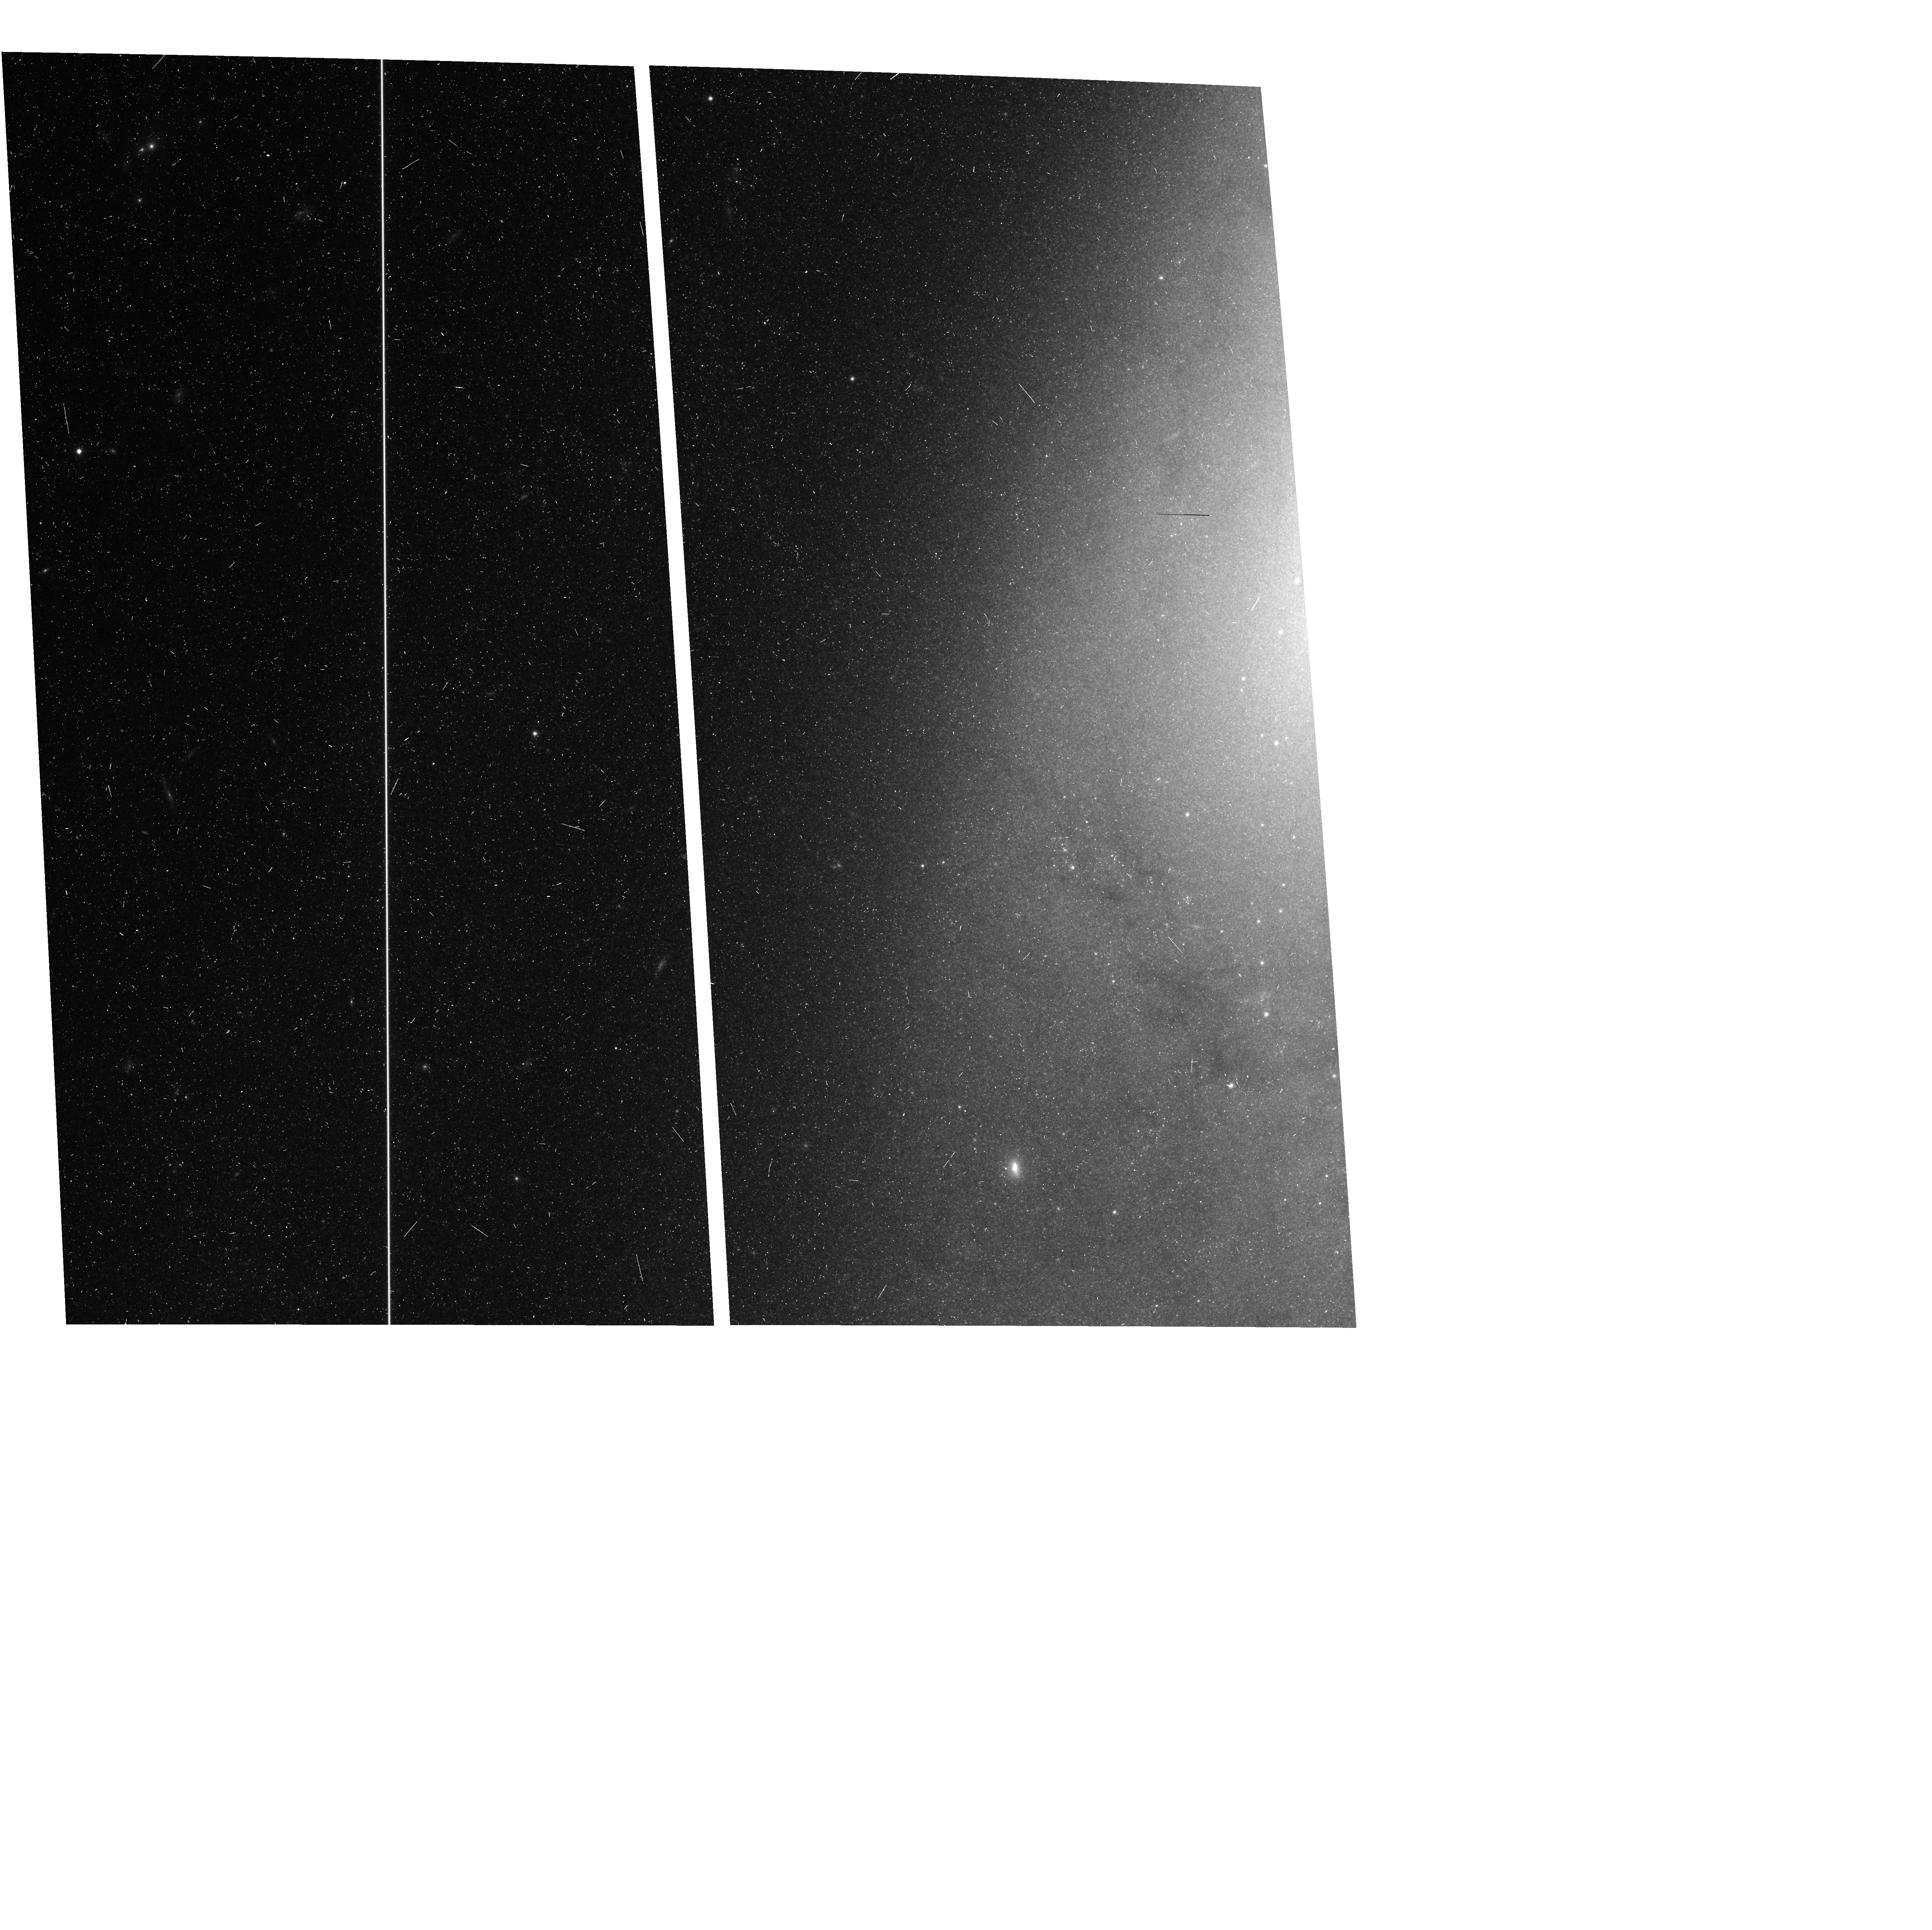
Target: N4258-CPAR
Instrument: ACS/WFC
Filter: F814W
Exposure: 11 min
Observation ID: hst_16198_10_acs_wfc_f814w_jebi10

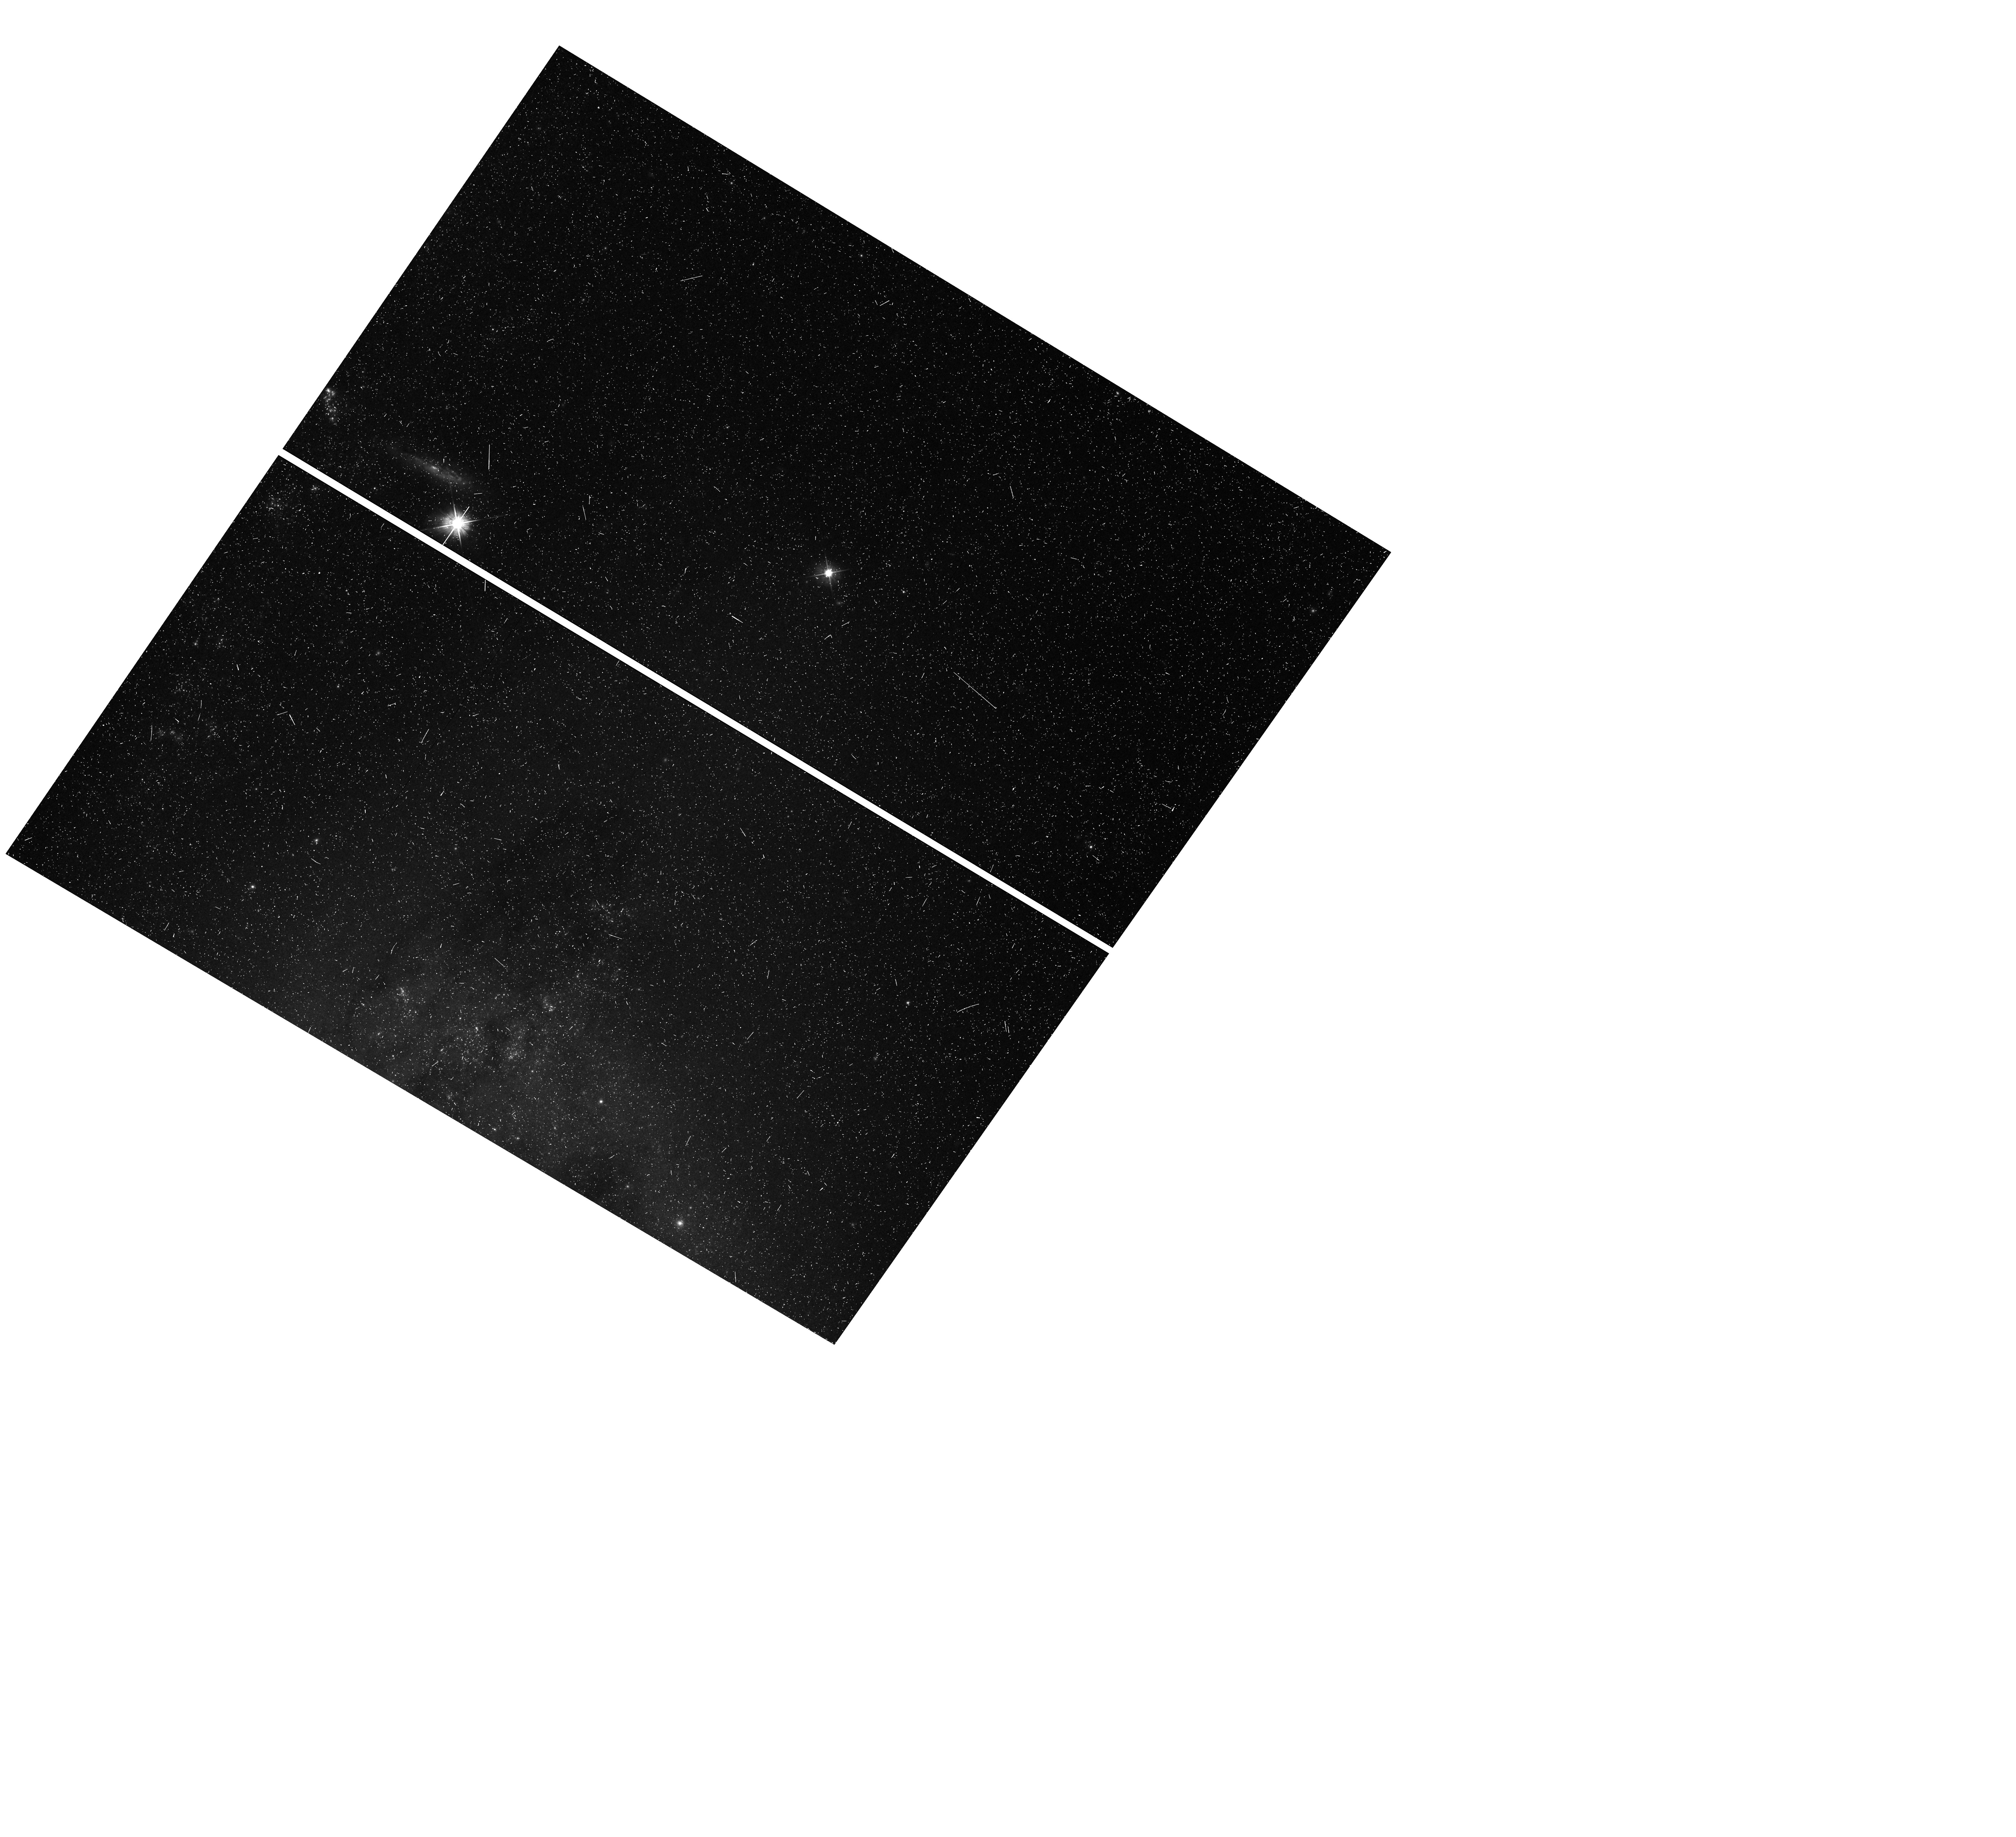
Target: N4258
Instrument: WFC3/UVIS
Filter: F555W
Exposure: 13 min
Observation ID: hst_16198_06_wfc3_uvis_f555w_iebi06

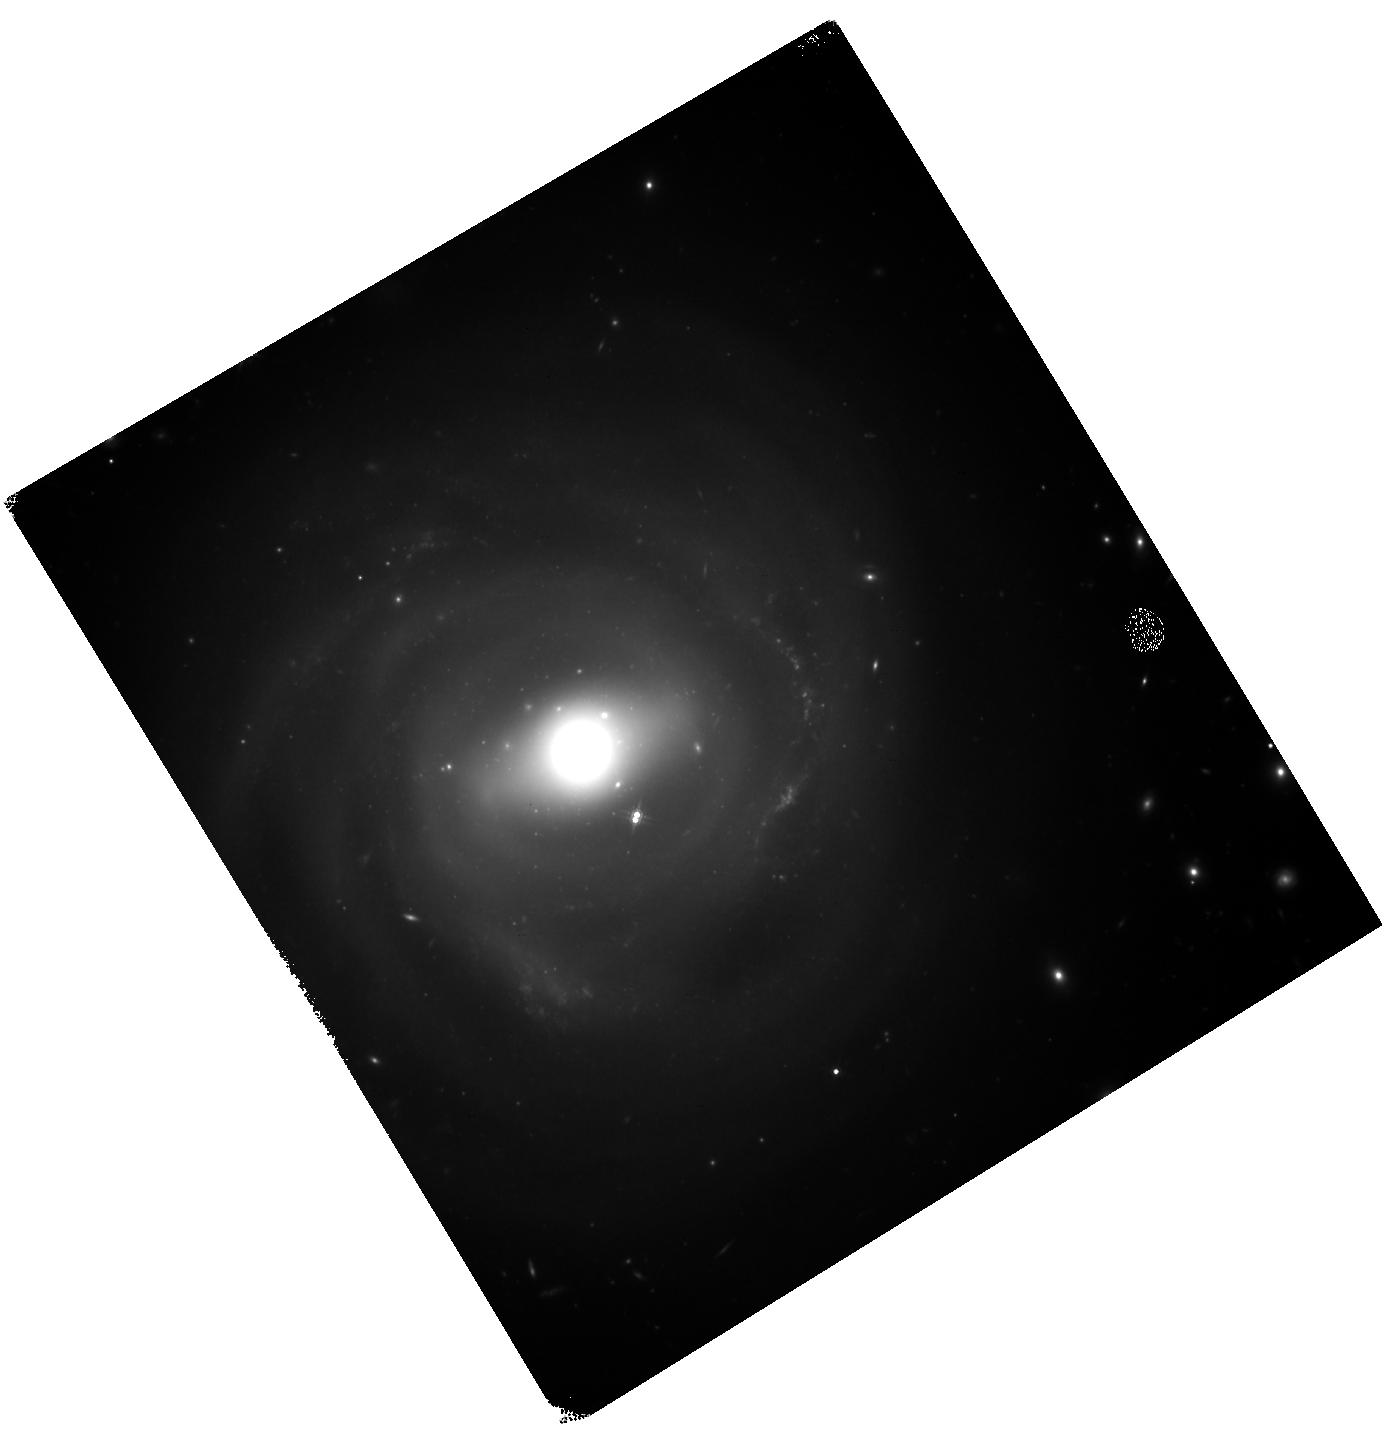
Target: N4921-2
Instrument: WFC3/IR
Filter: F160W
Exposure: 43 min
Observation ID: hst_16198_26_wfc3_ir_f160w_iebi26

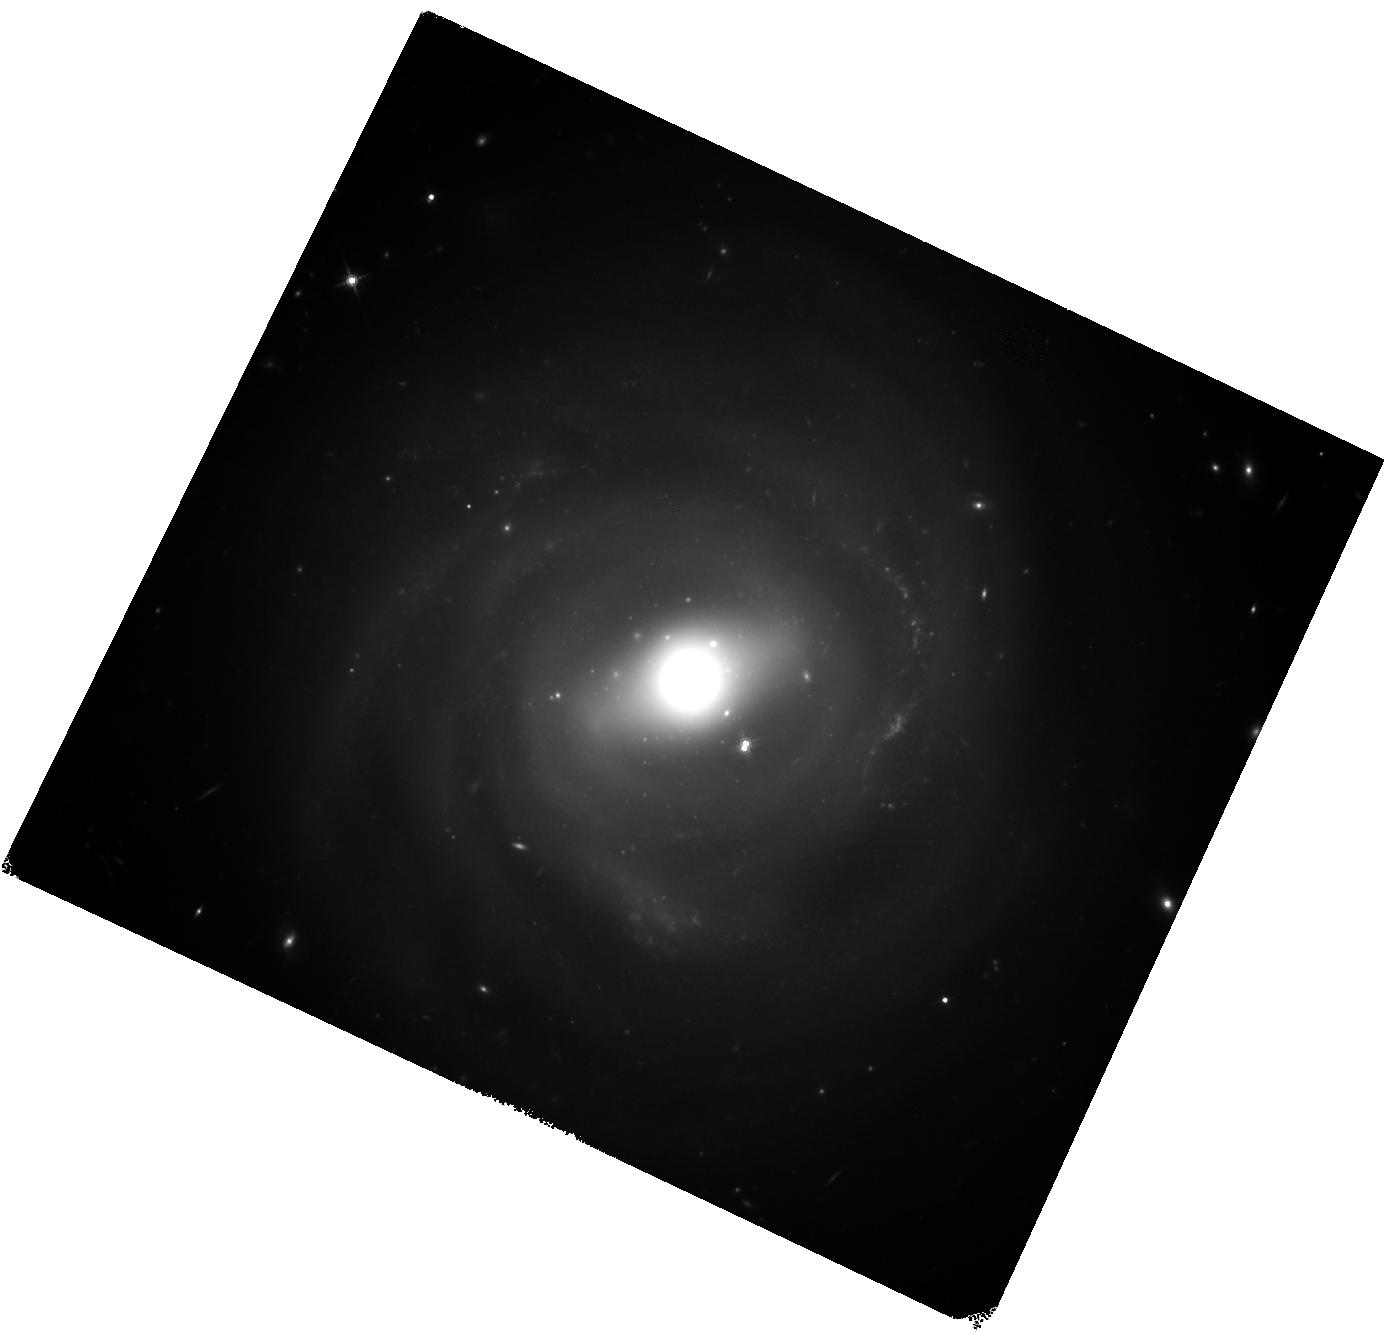
Target: N4921-1
Instrument: WFC3/IR
Filter: F160W
Exposure: 43 min
Observation ID: hst_16198_17_wfc3_ir_f160w_iebi17

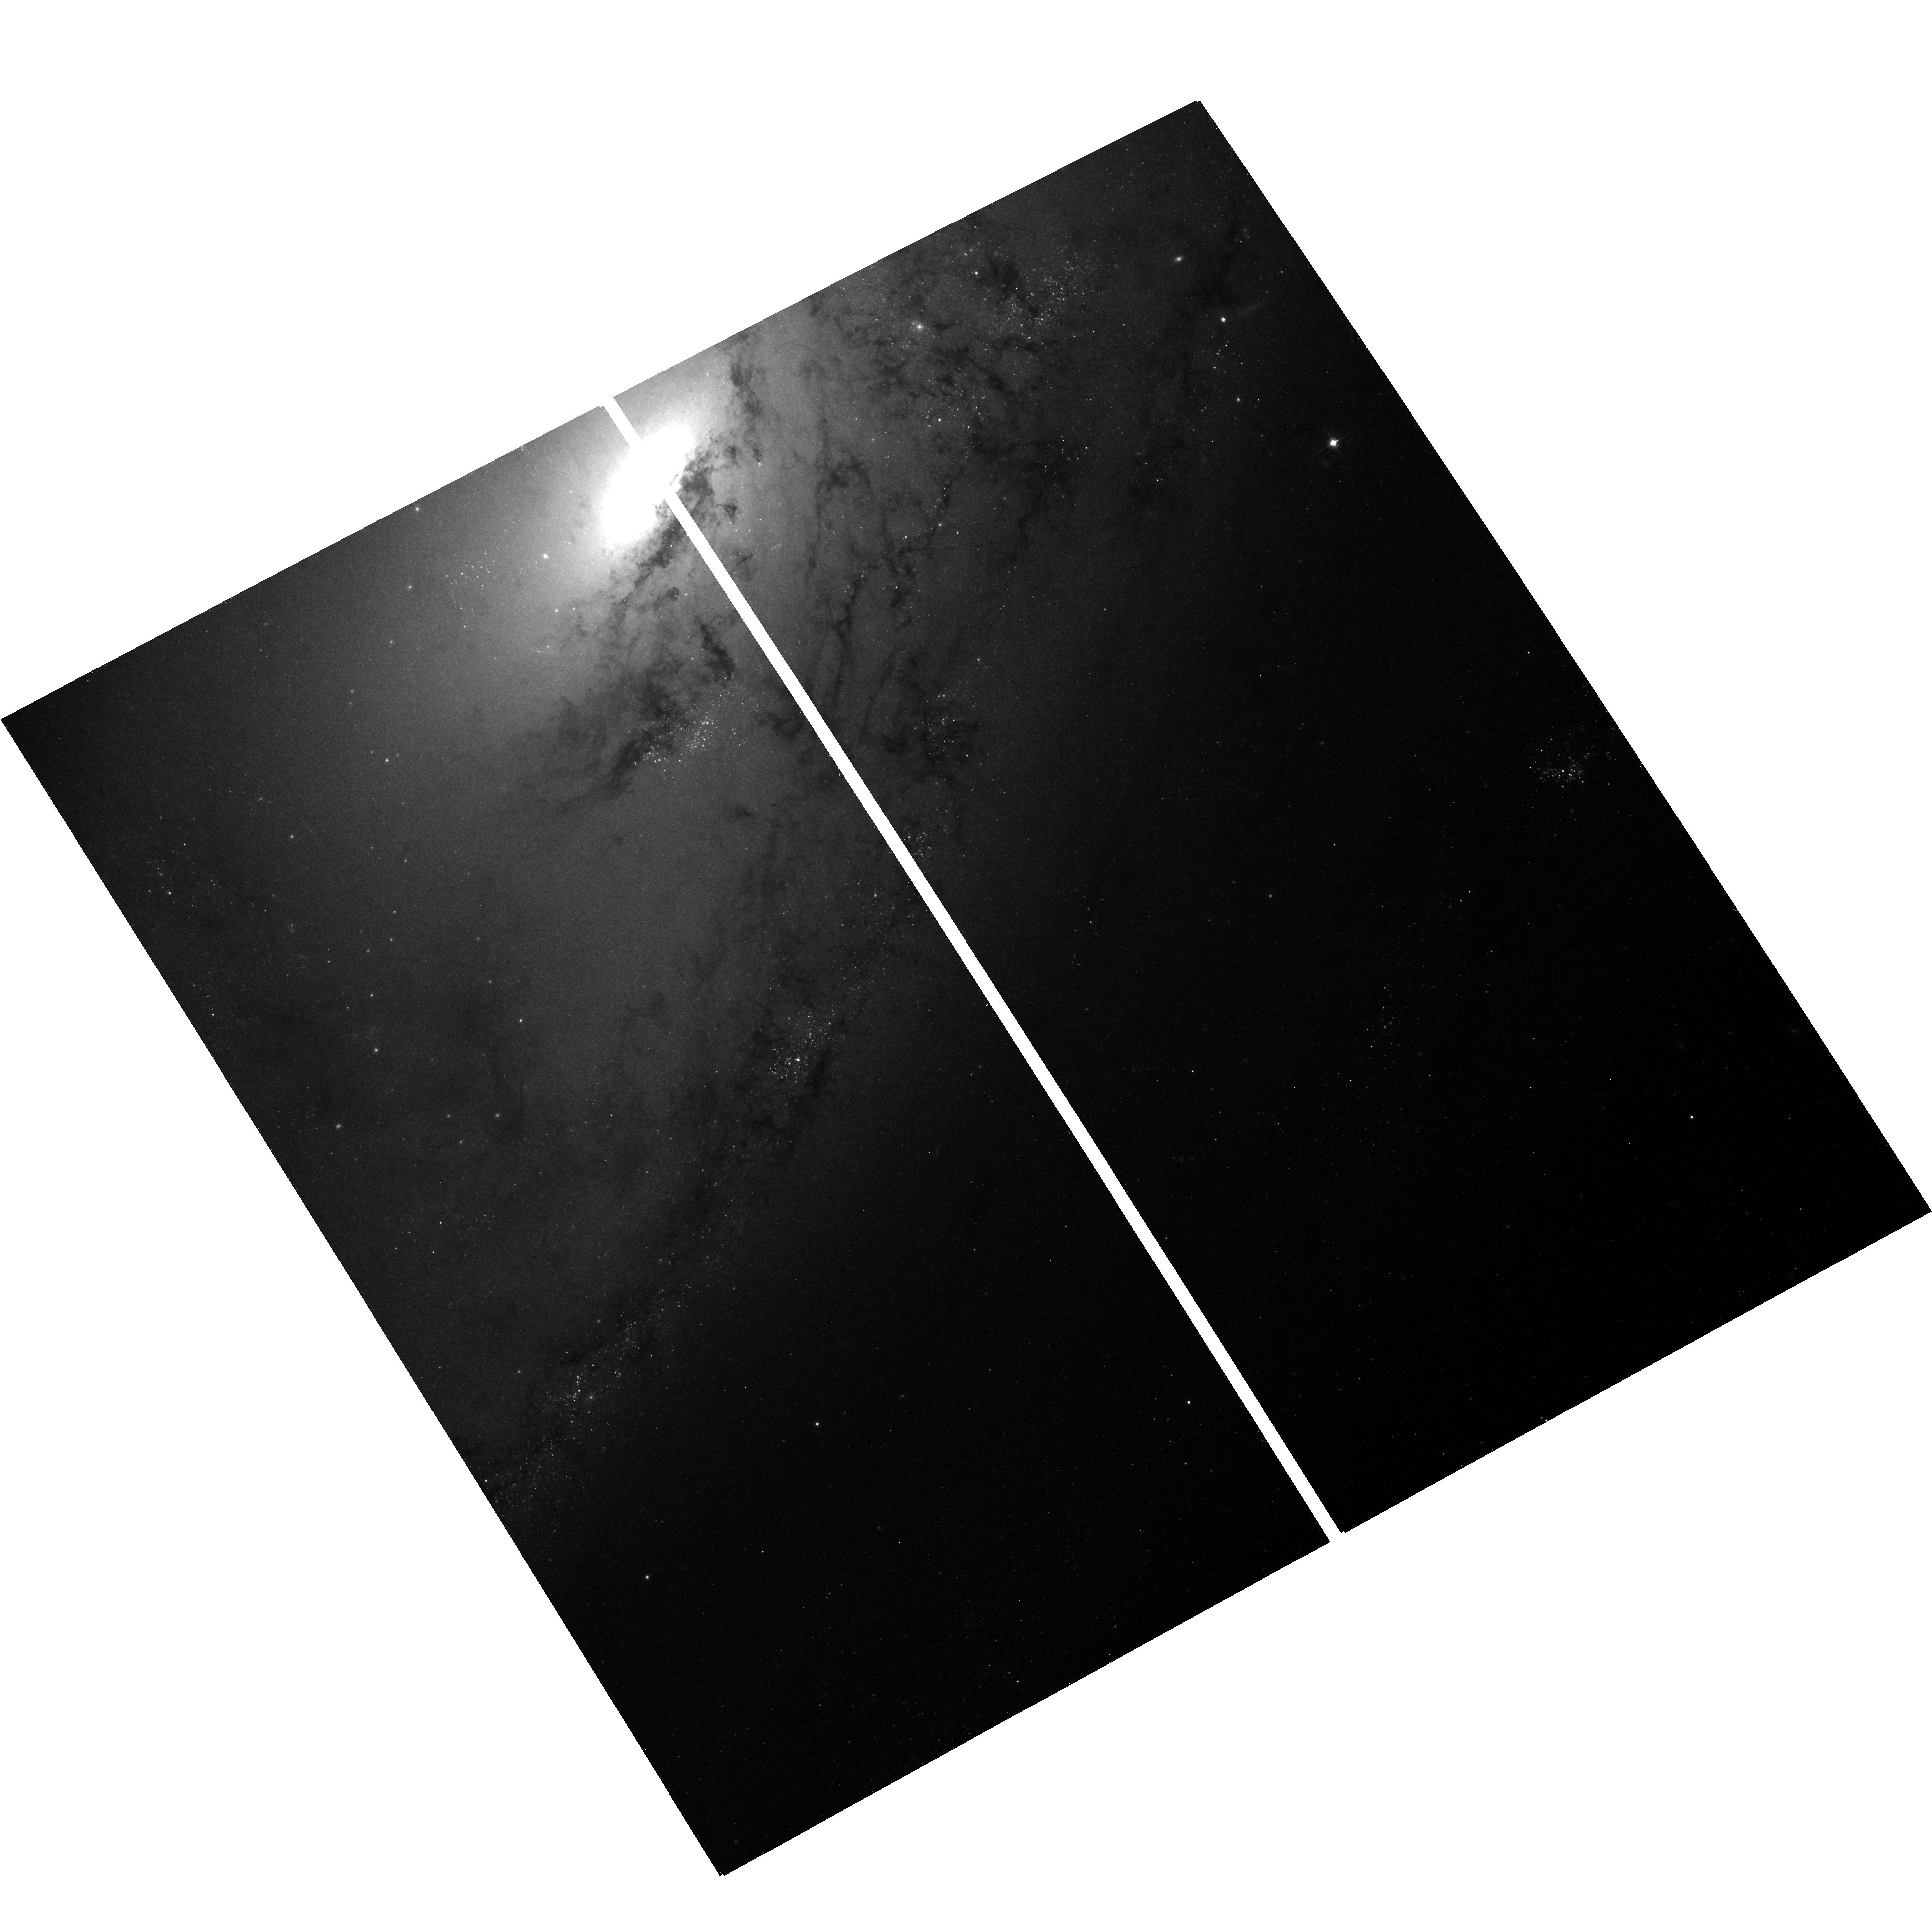
Target: N4258-IR1-CPAR
Instrument: ACS/WFC
Filter: F814W
Exposure: 17 min
Observation ID: hst_16198_13_acs_wfc_f814w_jebi13

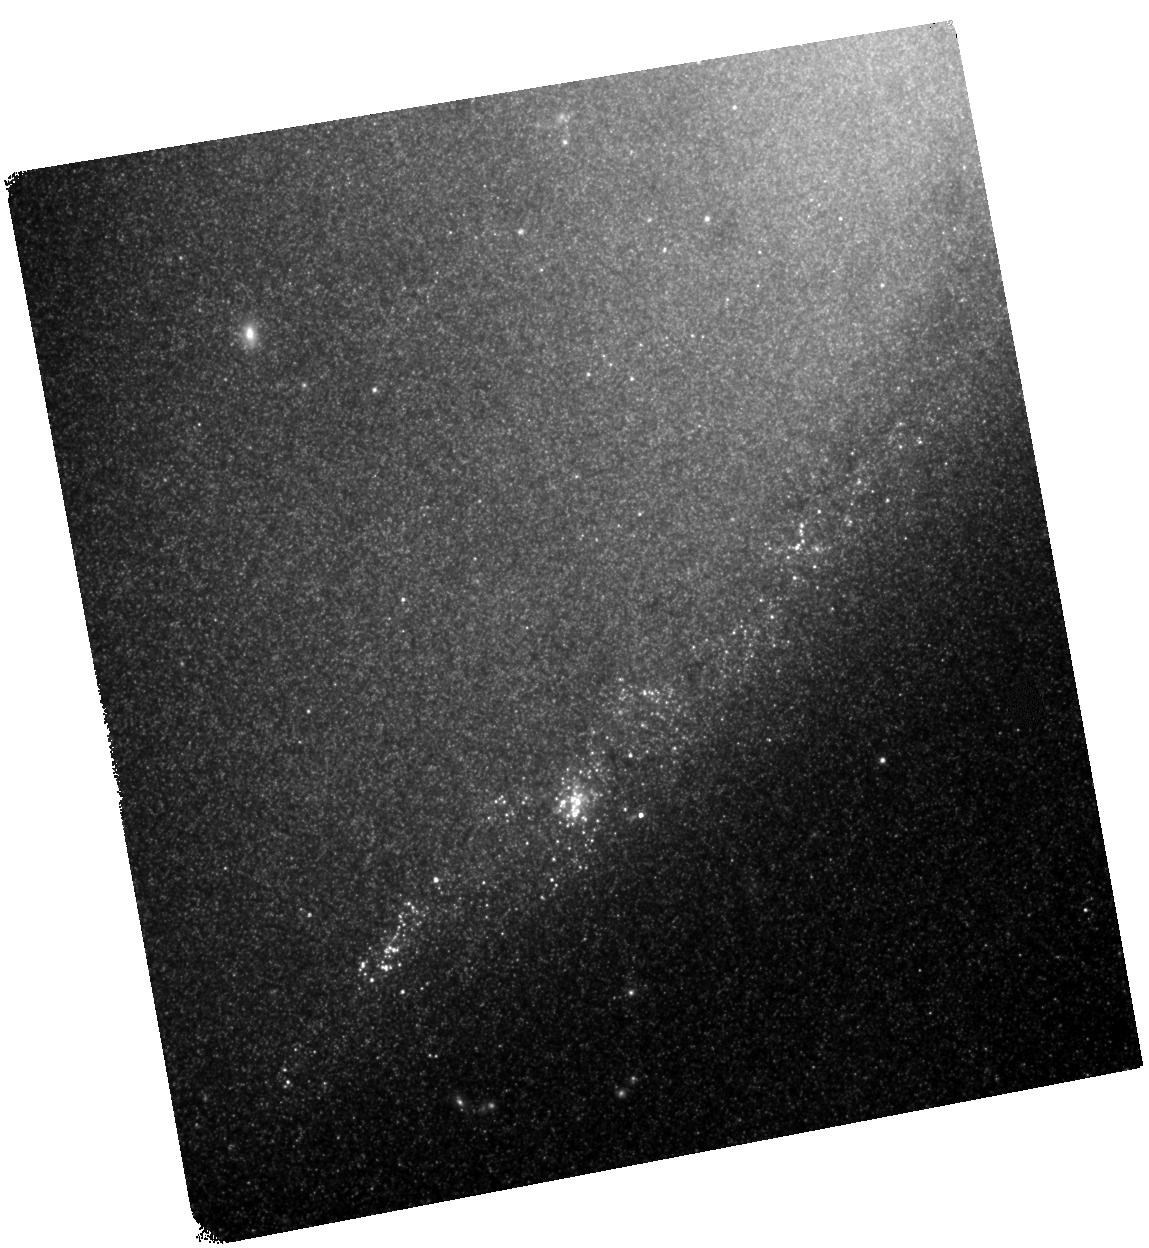
Target: N4258-IR3
Instrument: WFC3/IR
Filter: F160W
Exposure: 45 min
Observation ID: hst_16198_15_wfc3_ir_f160w_iebi15

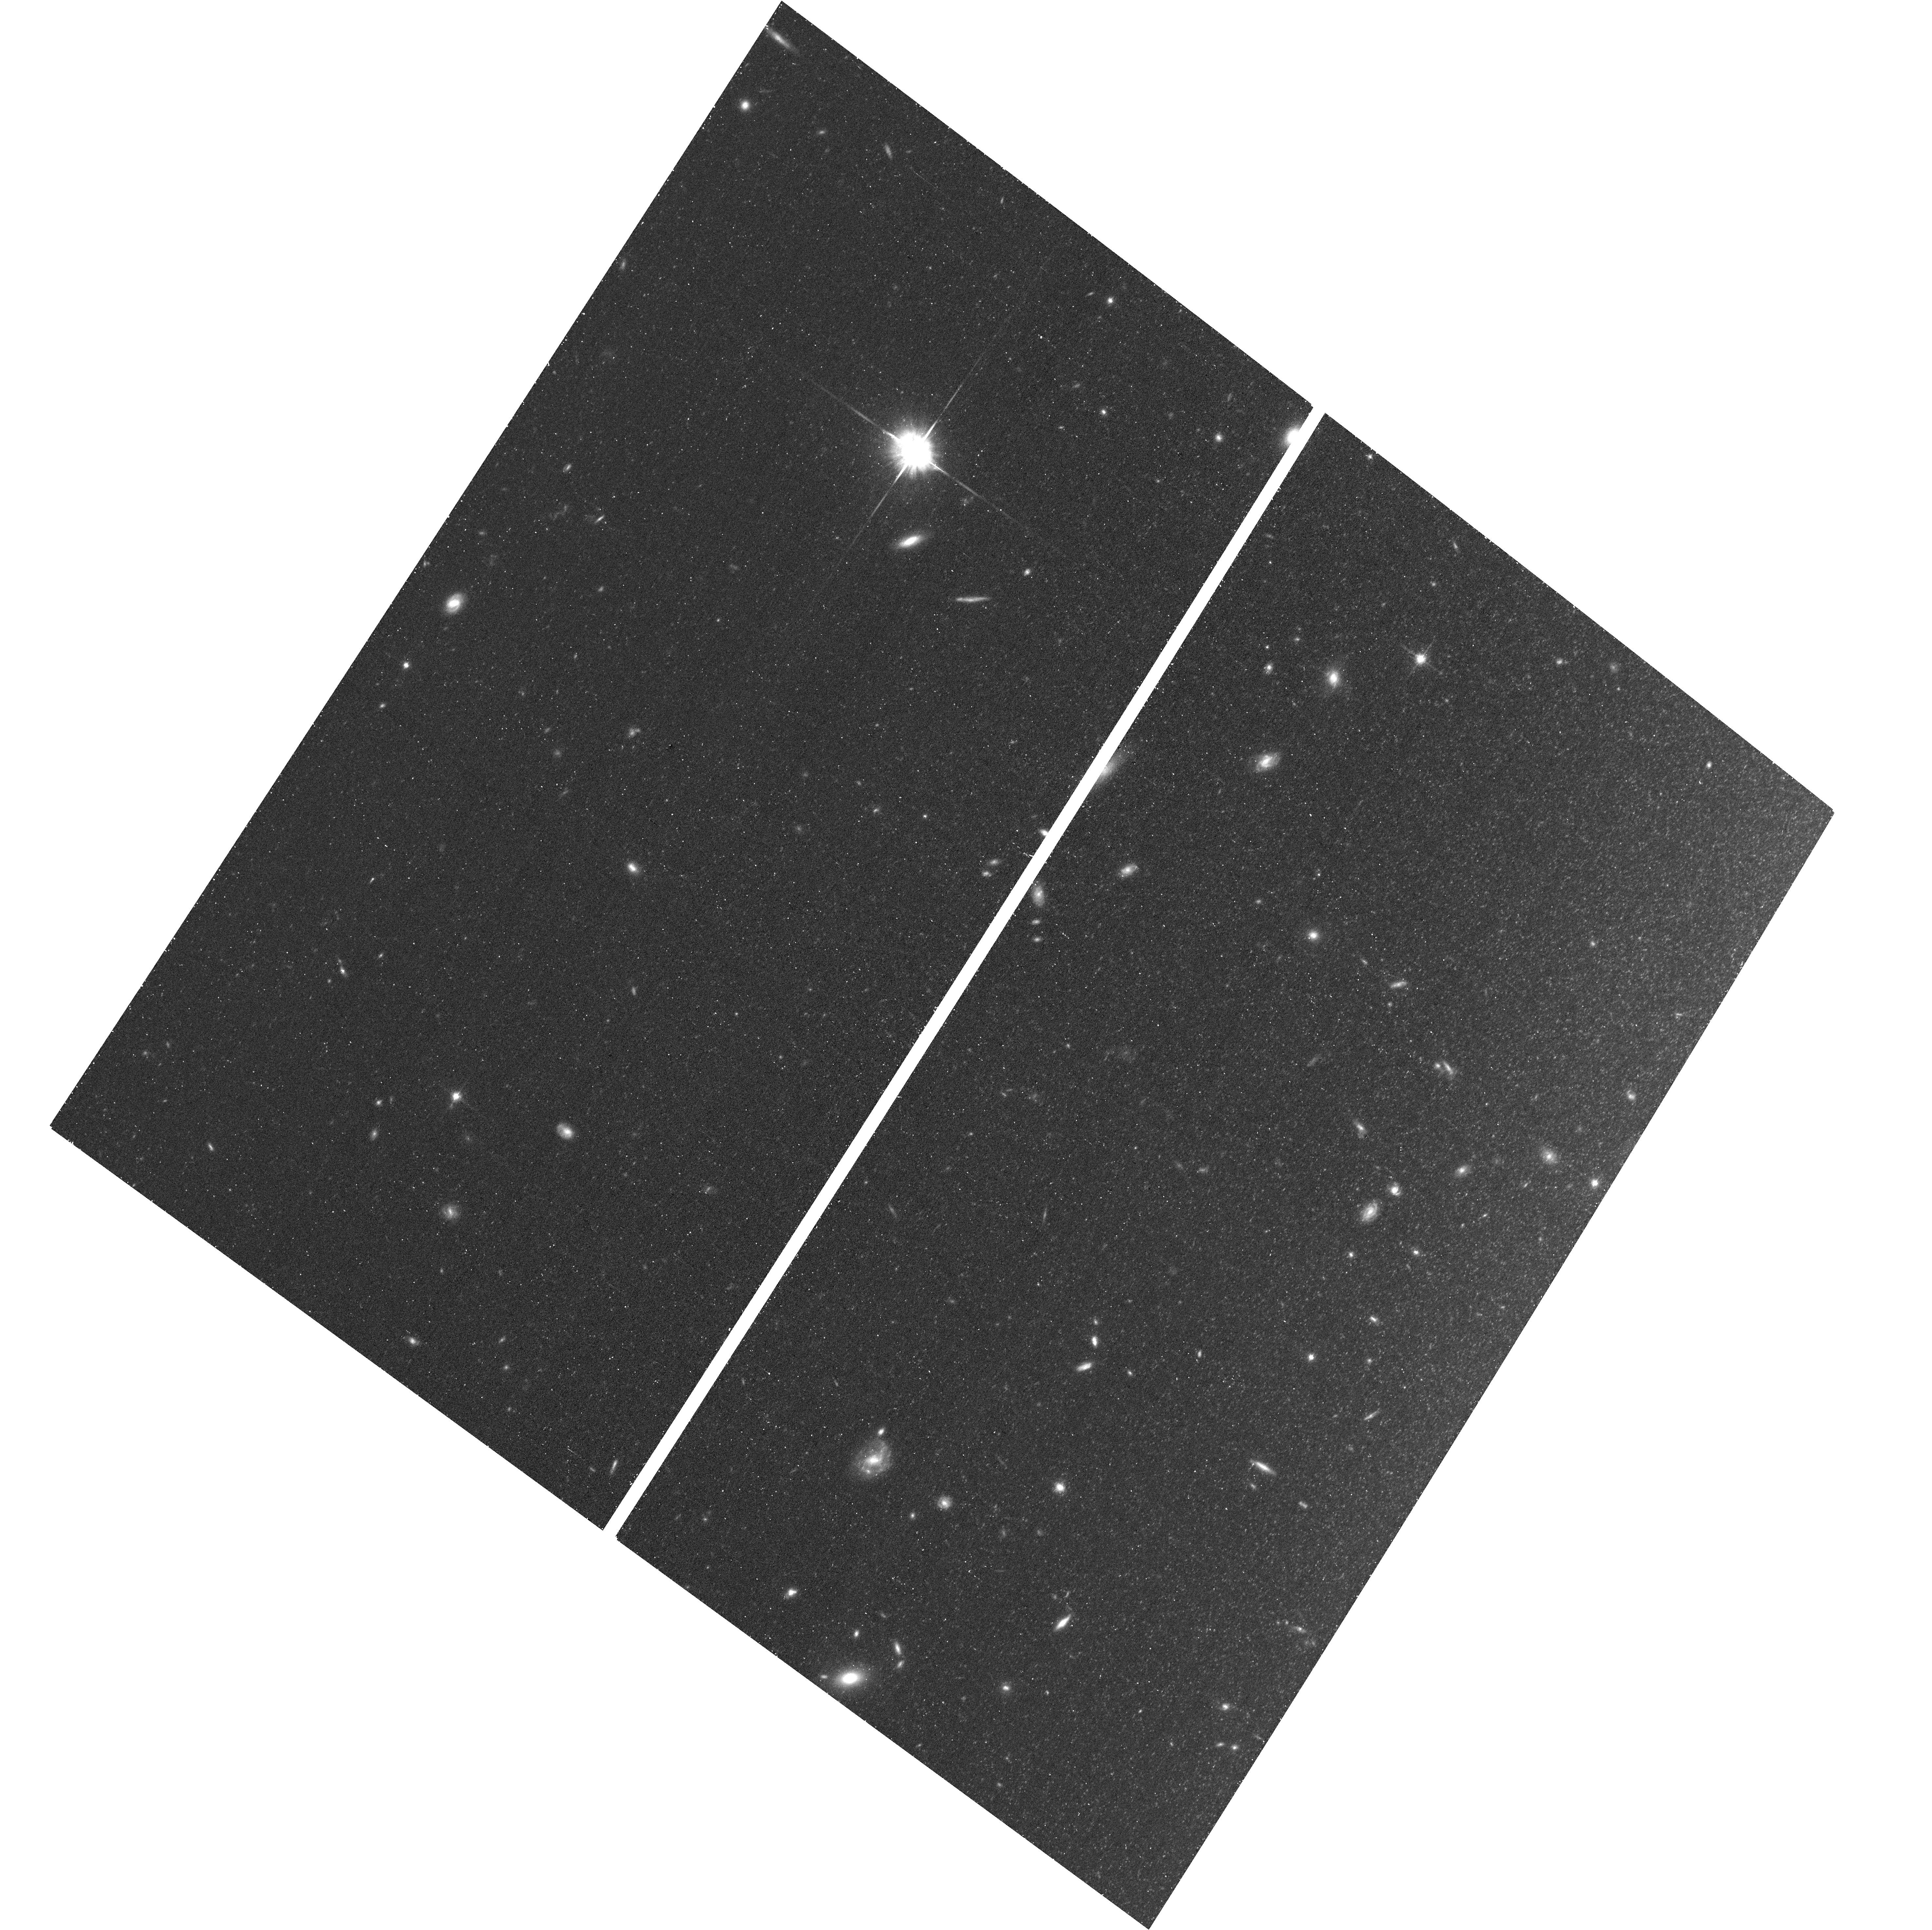
Target: N4258-IR3-CPAR
Instrument: ACS/WFC
Filter: F814W
Exposure: 19 min
Observation ID: hst_16198_15_acs_wfc_f814w_jebi15

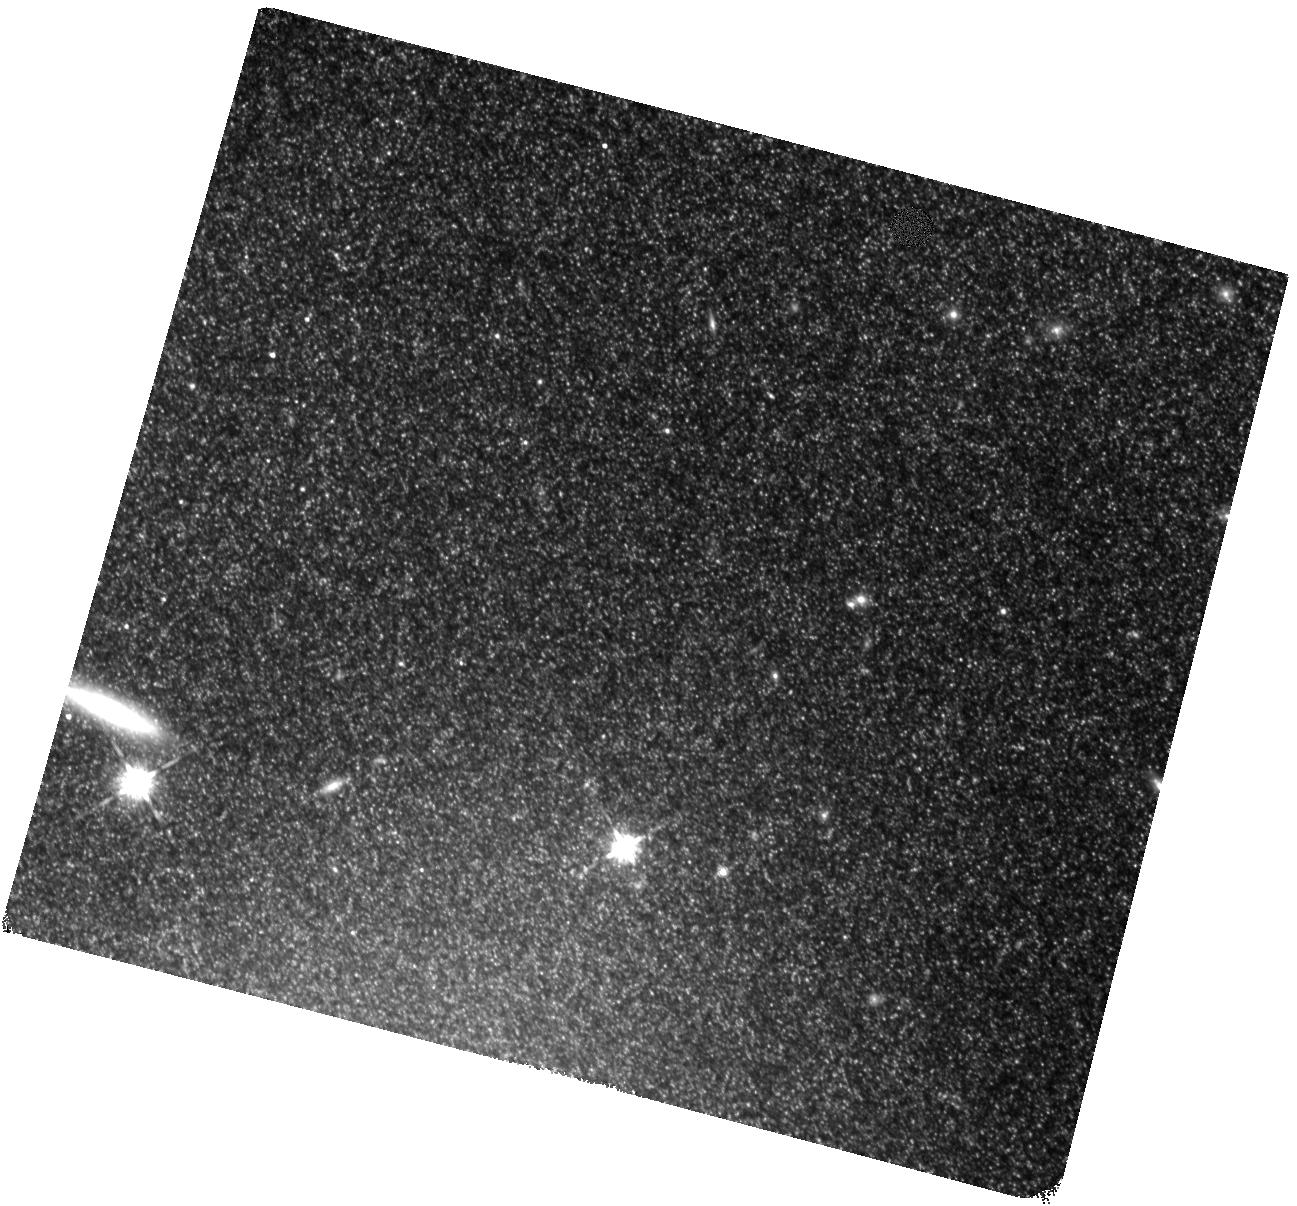
Target: N4258-IR1
Instrument: WFC3/IR
Filter: F160W
Exposure: 45 min
Observation ID: hst_16198_13_wfc3_ir_f160w_iebi13

From Masers to Coma, A Single Step Measurement of the Hubble Constant and a Reservoir of New SNe Ia (PI: Riess, Adam)

We propose to scrutinize the puzzling tension in measurements of the Hubble constant by constructing a two-rung ladder, using only Cepheids, that extends to the Coma Cluster (~100 Mpc), and improving the ladder's calibration by tripling the sample of long-period (P>33 day) Cepheids in the megamaser host, NGC 4258. Unlike previous Cepheid- and TRGB-based ladders, the proposed method is independent of Type Ia SNe, and thus is free of any biases that might accrue from changes in their properties between the local Universe and in the Hubble flow. Two ambitious programs with ACS and WFC3 used over 100 orbits to discover 28 long-period Cepheids in the Coma cluster that define a convincing optical-only, period-luminosity relation. However, pervasive dust lanes are also readily apparent near these Cepheids making the reddening uncertainty the largest remaining contributor to this Cepheid distance in the Hubble flow. We propose to follow-up these Cepheids with deep WFC3-NIR imaging to overcome contamination by dust and to measure these Cepheids consistently with all other Cepheid-SN Ia hosts. We propose to improve the calibration of these Cepheids in Coma (and in other hosts) by capitalizing on the improved geometric maser distance to NGC 4258 with multi-epoch, coordinated parallel imaging to find triple the number of known long-period Cepheids in the maser host. By building on past efforts to reach Coma we will also economically tap a new reservoir of SNe, a two-for-one approach to continue improving the precision of the leading method to measure the Hubble constant to help find the underlying source of the tension.